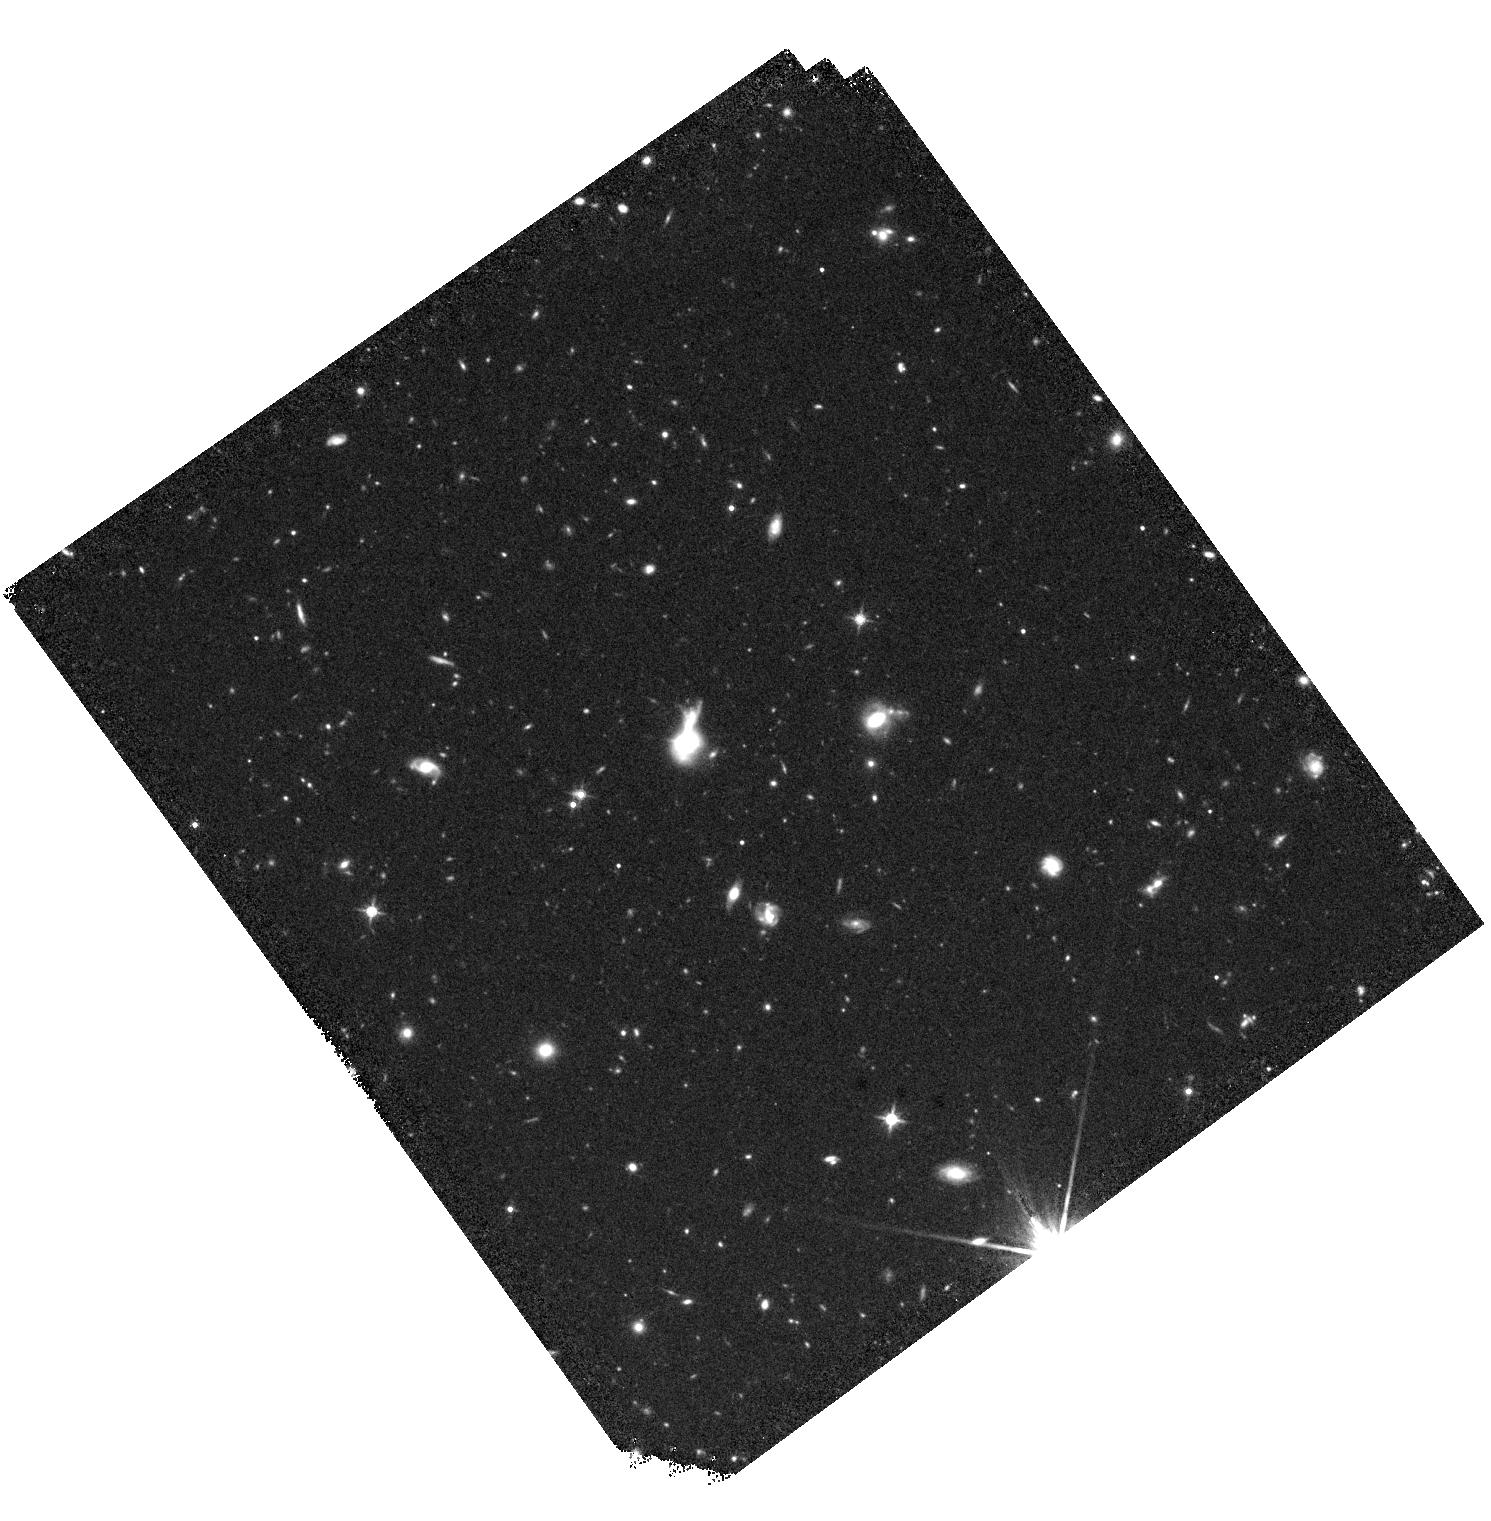
Target: VV2010C-J143000.2+184135. Instrument: WFC3/IR. Filter: F140W. Exposure: 25 min. Observation ID: hst_17718_81_wfc3_ir_f140w_ifg881

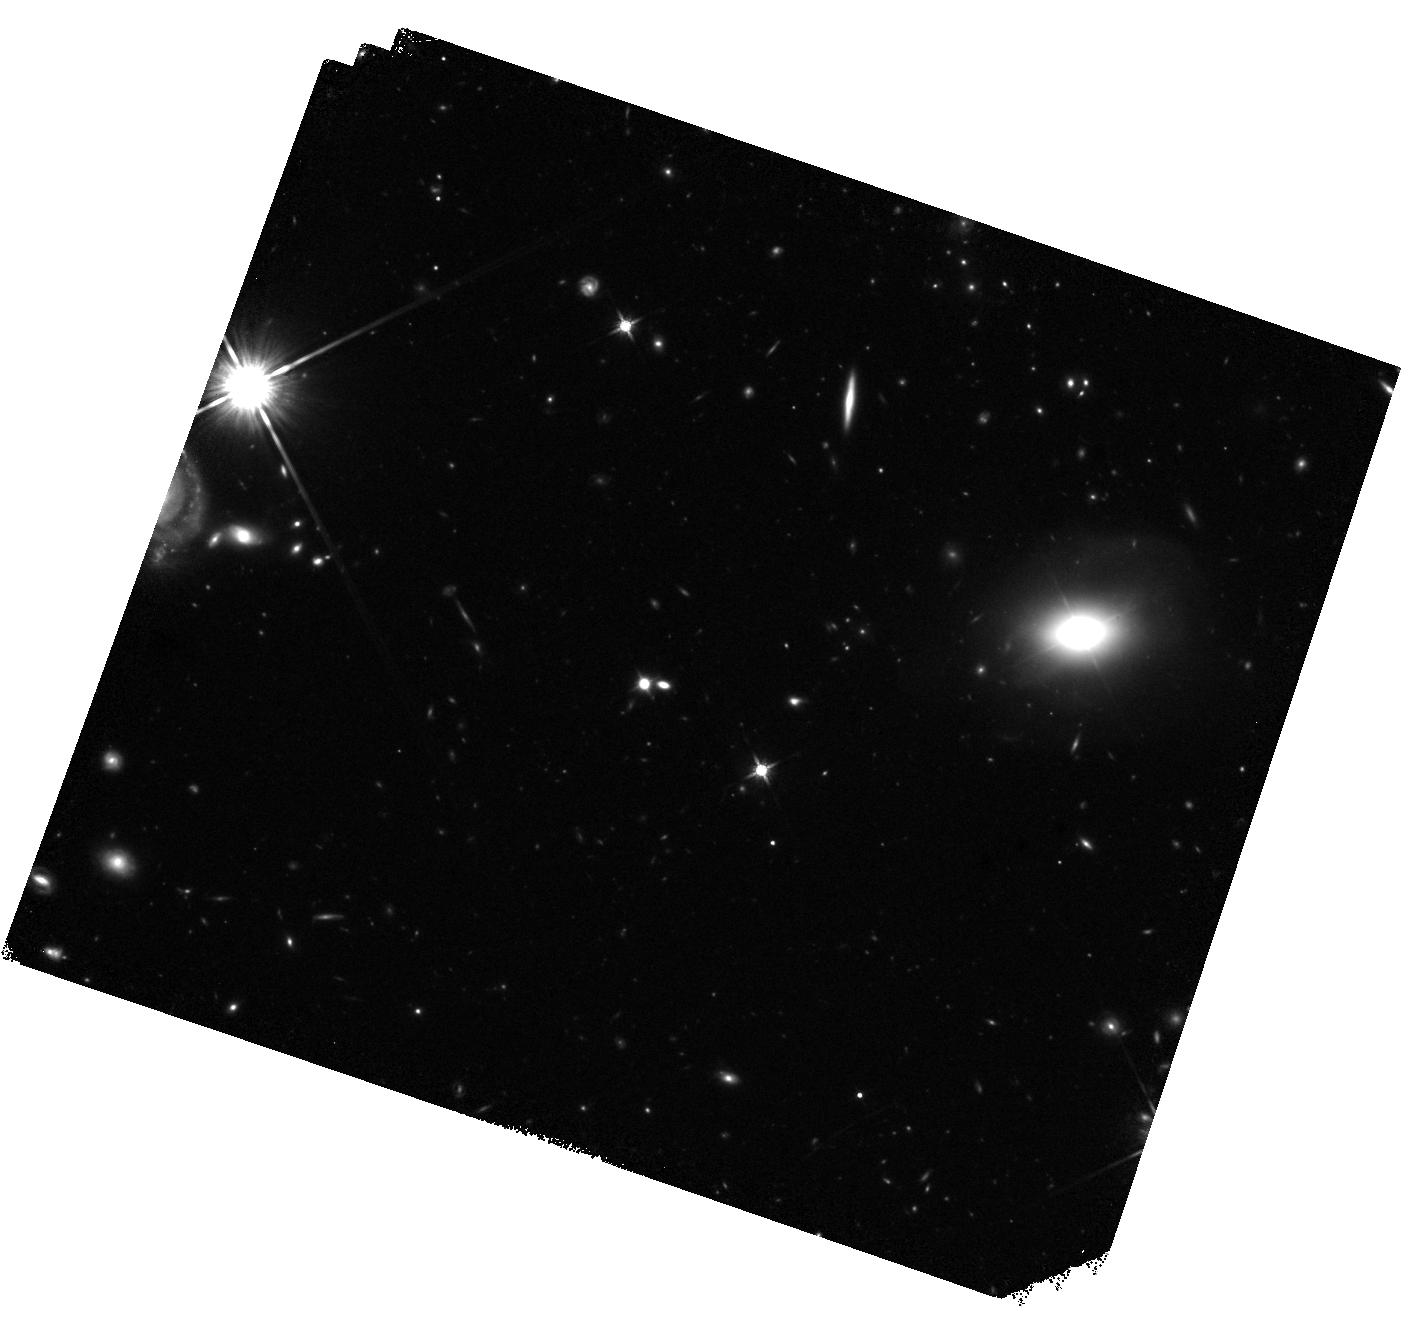
Target: RX-J1105.6+0202. Instrument: WFC3/IR. Filter: F140W. Exposure: 25 min. Observation ID: hst_17718_59_wfc3_ir_f140w_ifg859

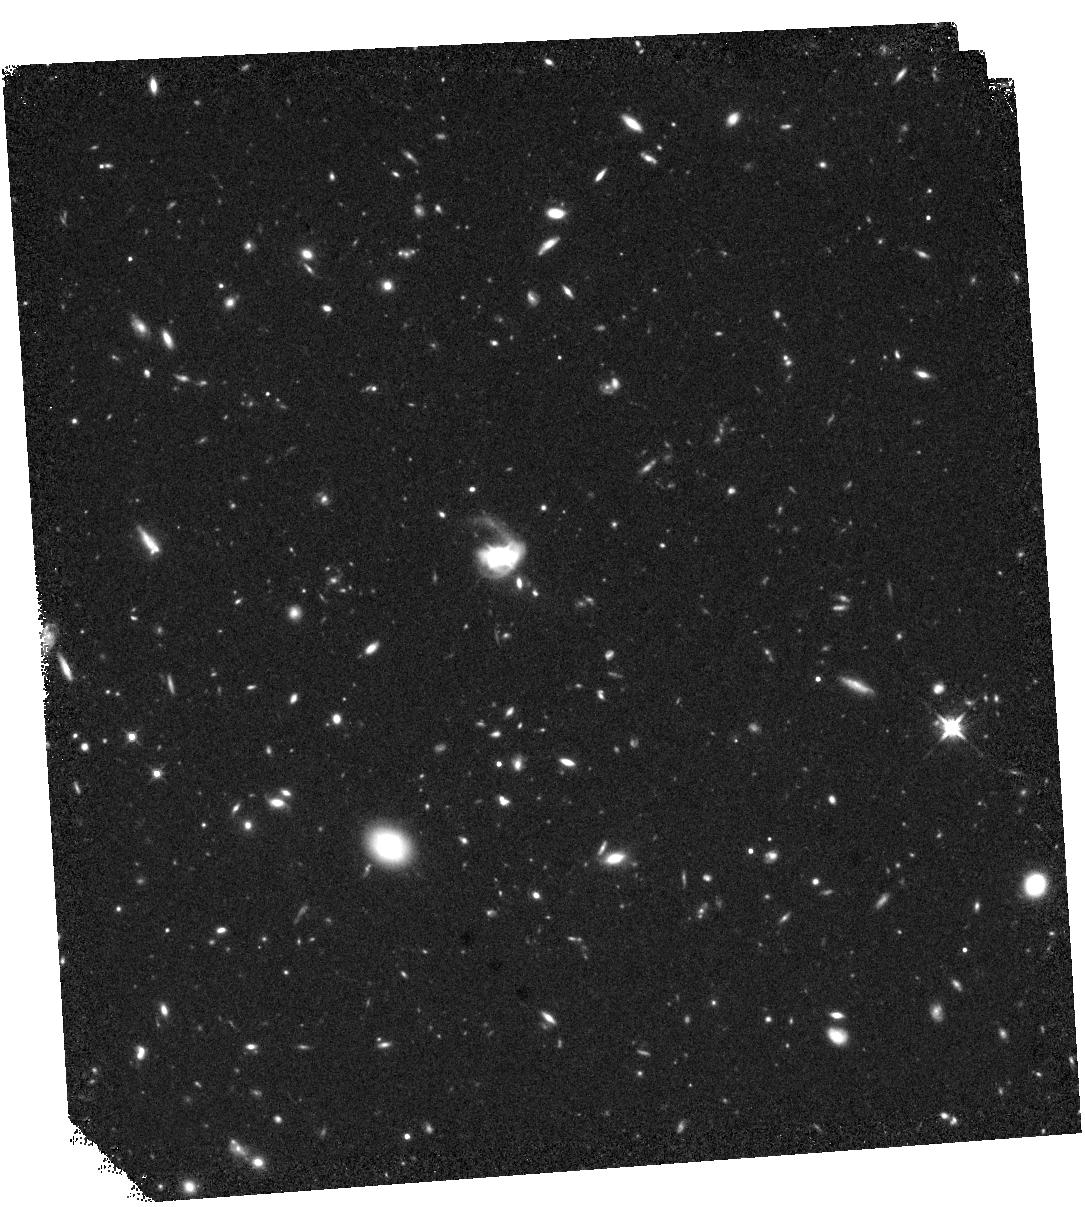
Target: 2MASS-J12090272+2351569. Instrument: WFC3/IR. Filter: F140W. Exposure: 25 min. Observation ID: hst_17718_0d_wfc3_ir_f140w_ifg80d

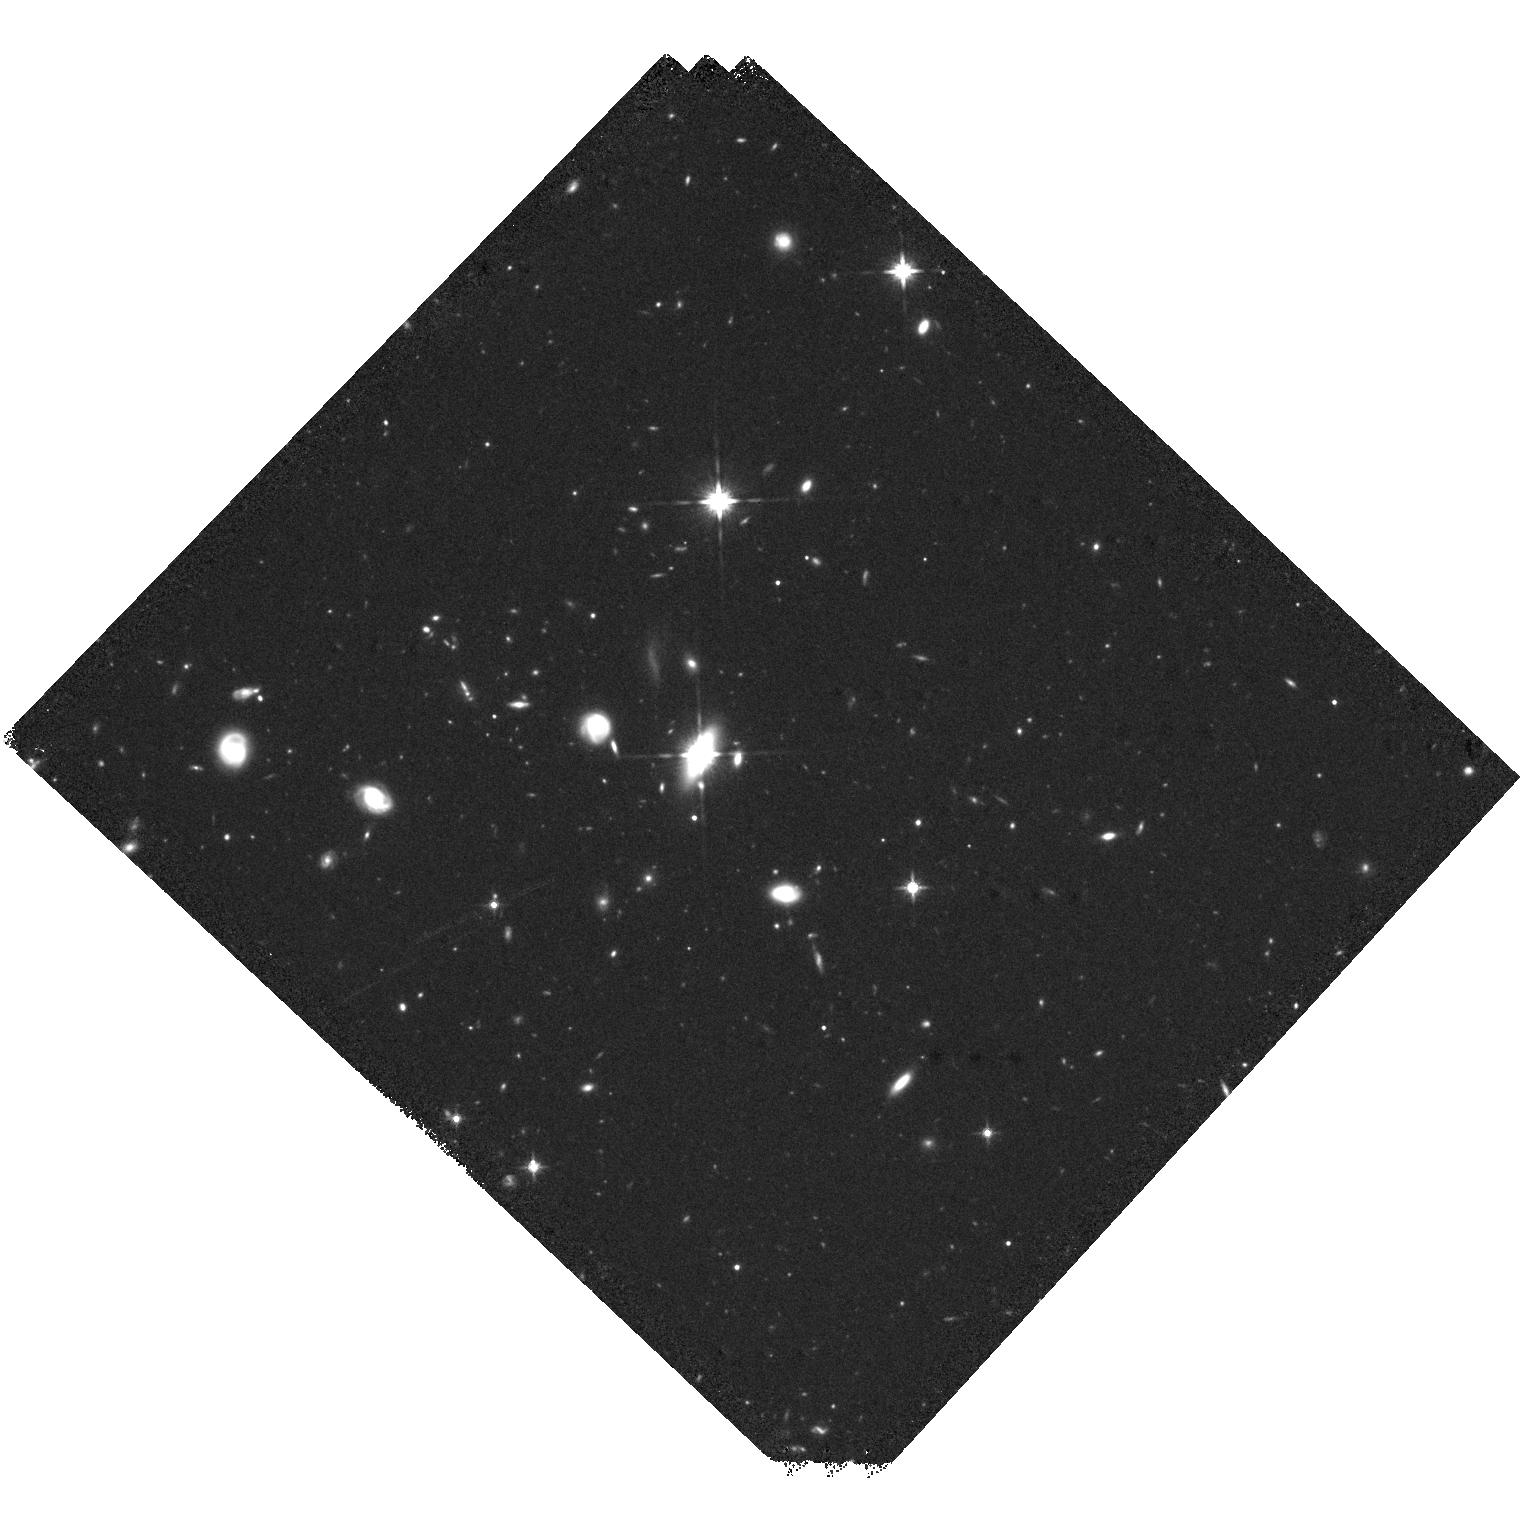
Target: 2MASSI-J0918486+211717. Instrument: WFC3/IR. Filter: F140W. Exposure: 25 min. Observation ID: hst_17718_93_wfc3_ir_f140w_ifg893

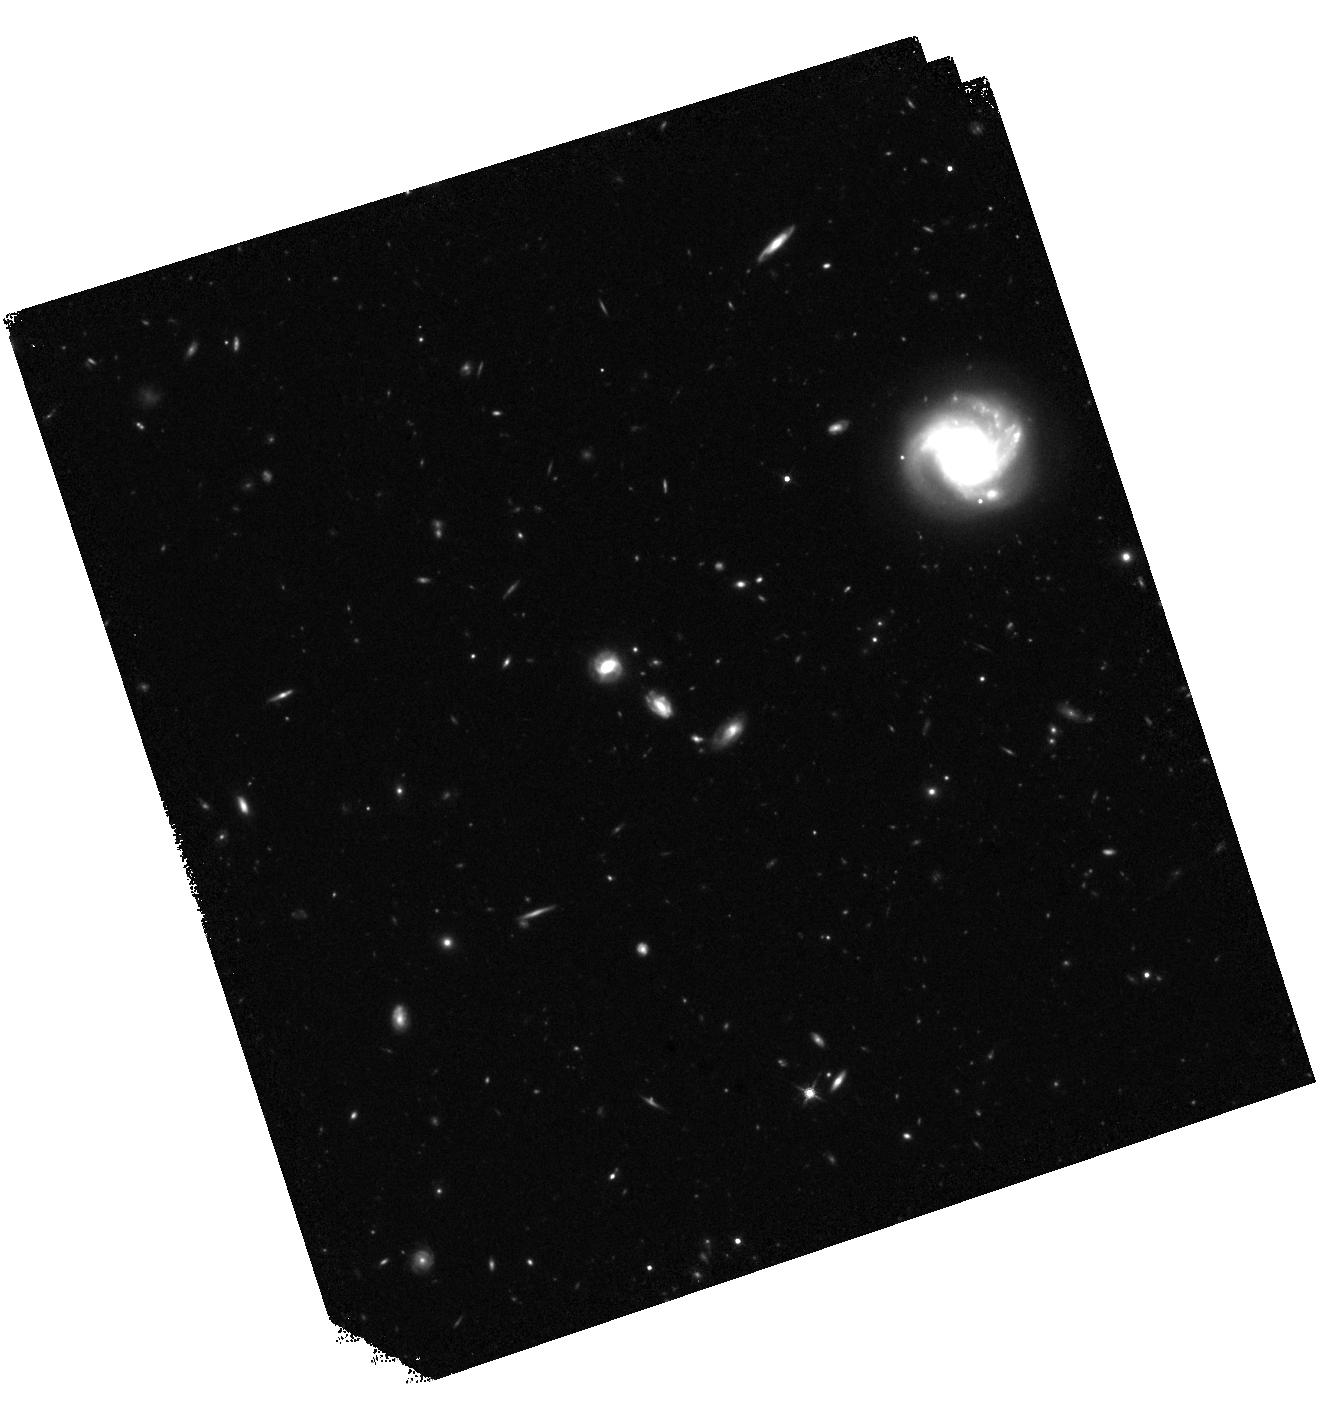
Target: SDSS-J123646.10+231004.3. Instrument: WFC3/IR. Filter: F140W. Exposure: 25 min. Observation ID: hst_17718_34_wfc3_ir_f140w_ifg834

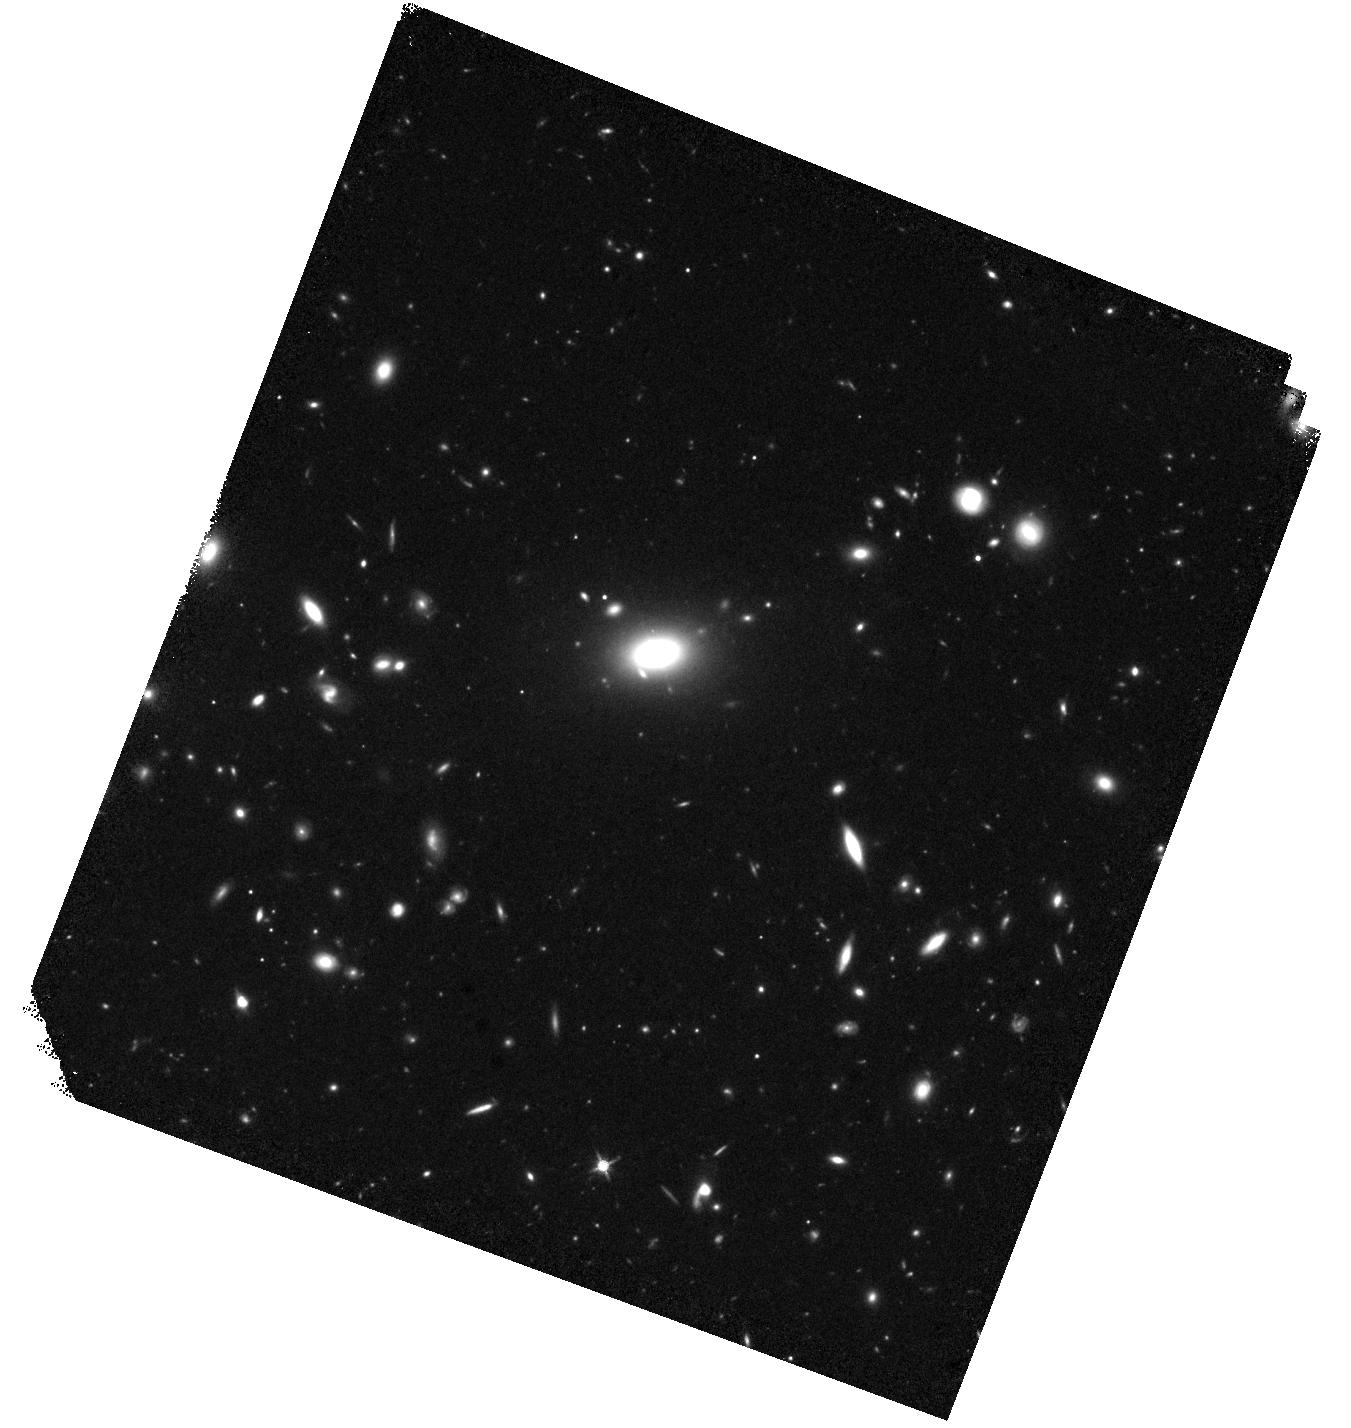
Target: 2MASX-J11175240+2136192. Instrument: WFC3/IR. Filter: F140W. Exposure: 25 min. Observation ID: hst_17718_35_wfc3_ir_f140w_ifg835

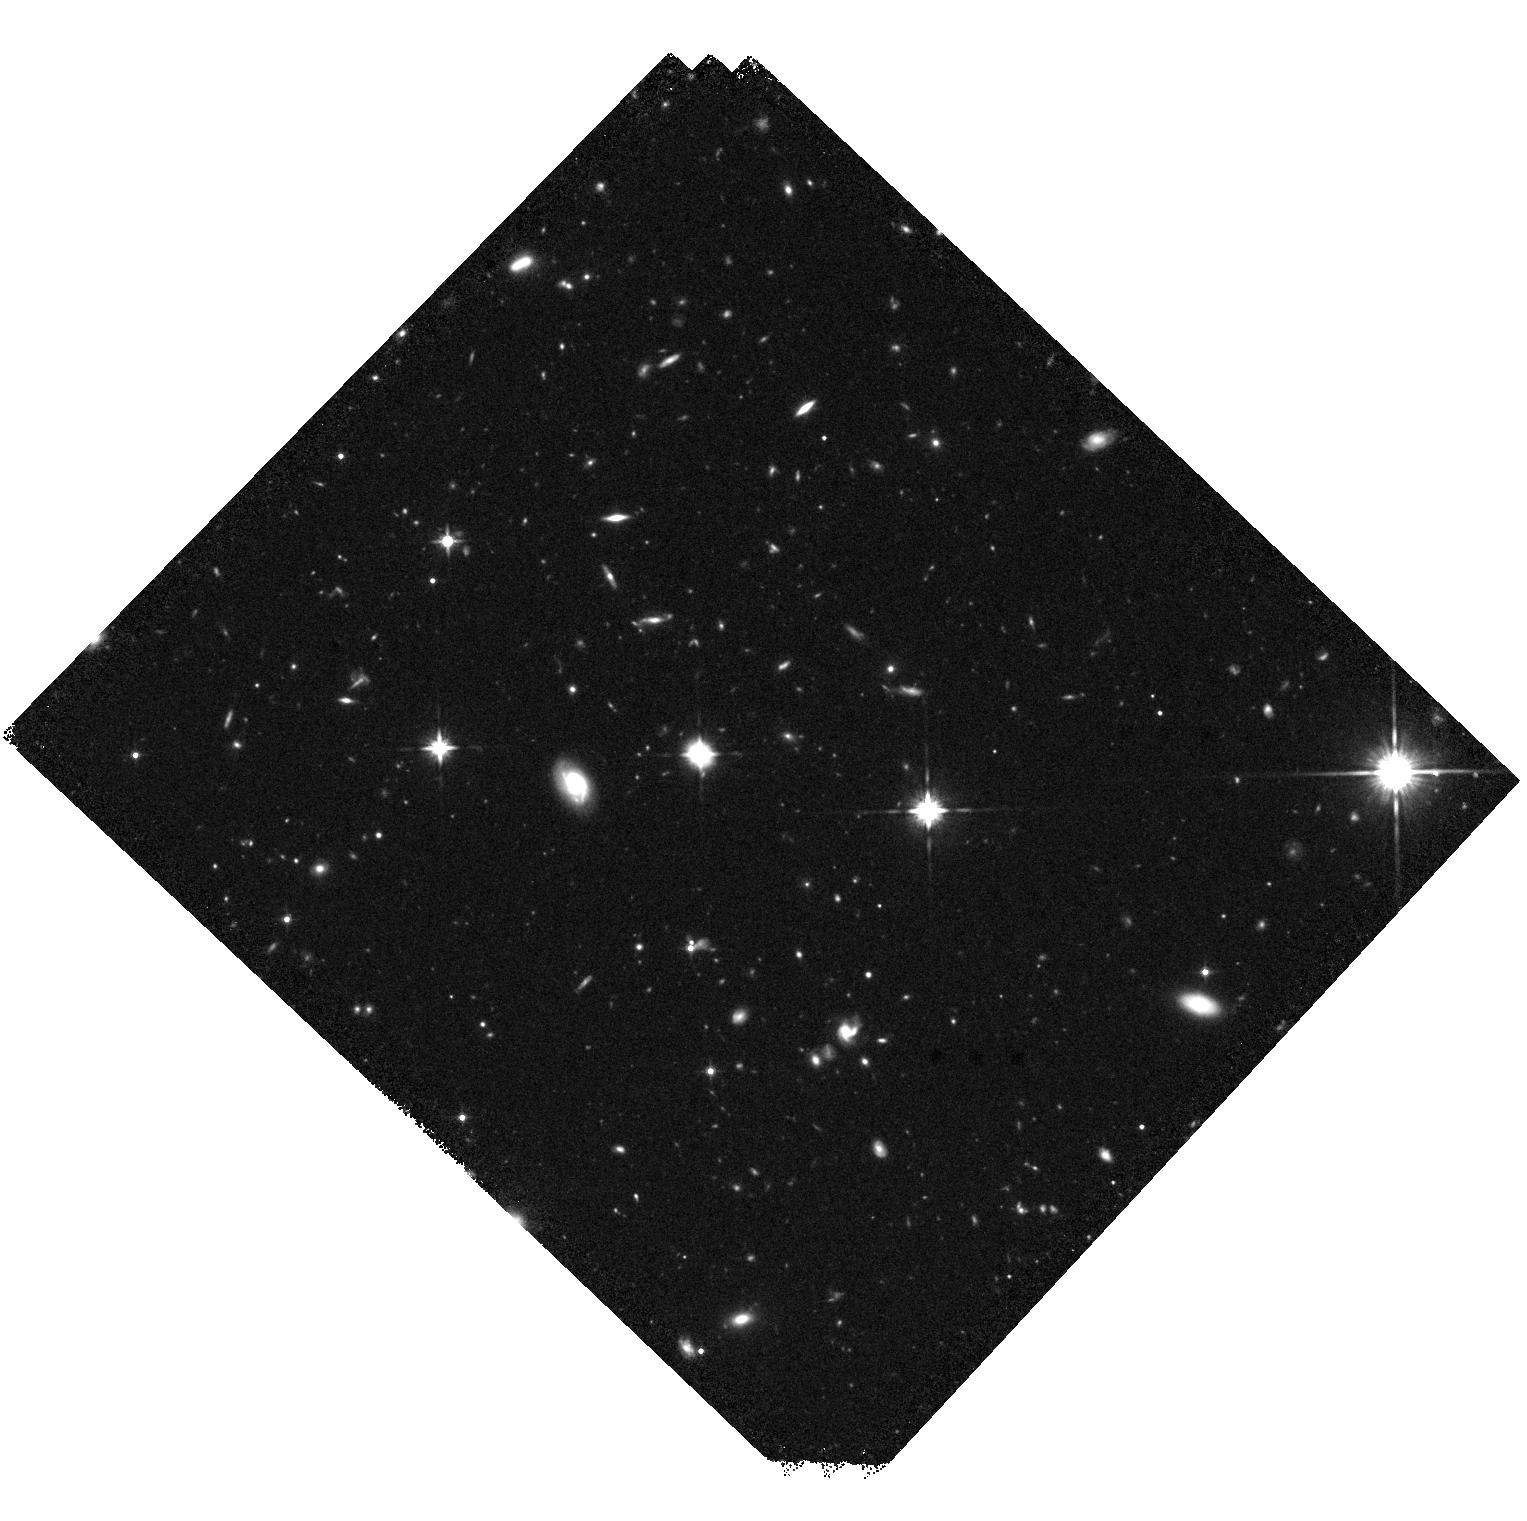
Target: 2MASS-J13350263+0943248. Instrument: WFC3/IR. Filter: F140W. Exposure: 25 min. Observation ID: hst_17718_99_wfc3_ir_f140w_ifg899

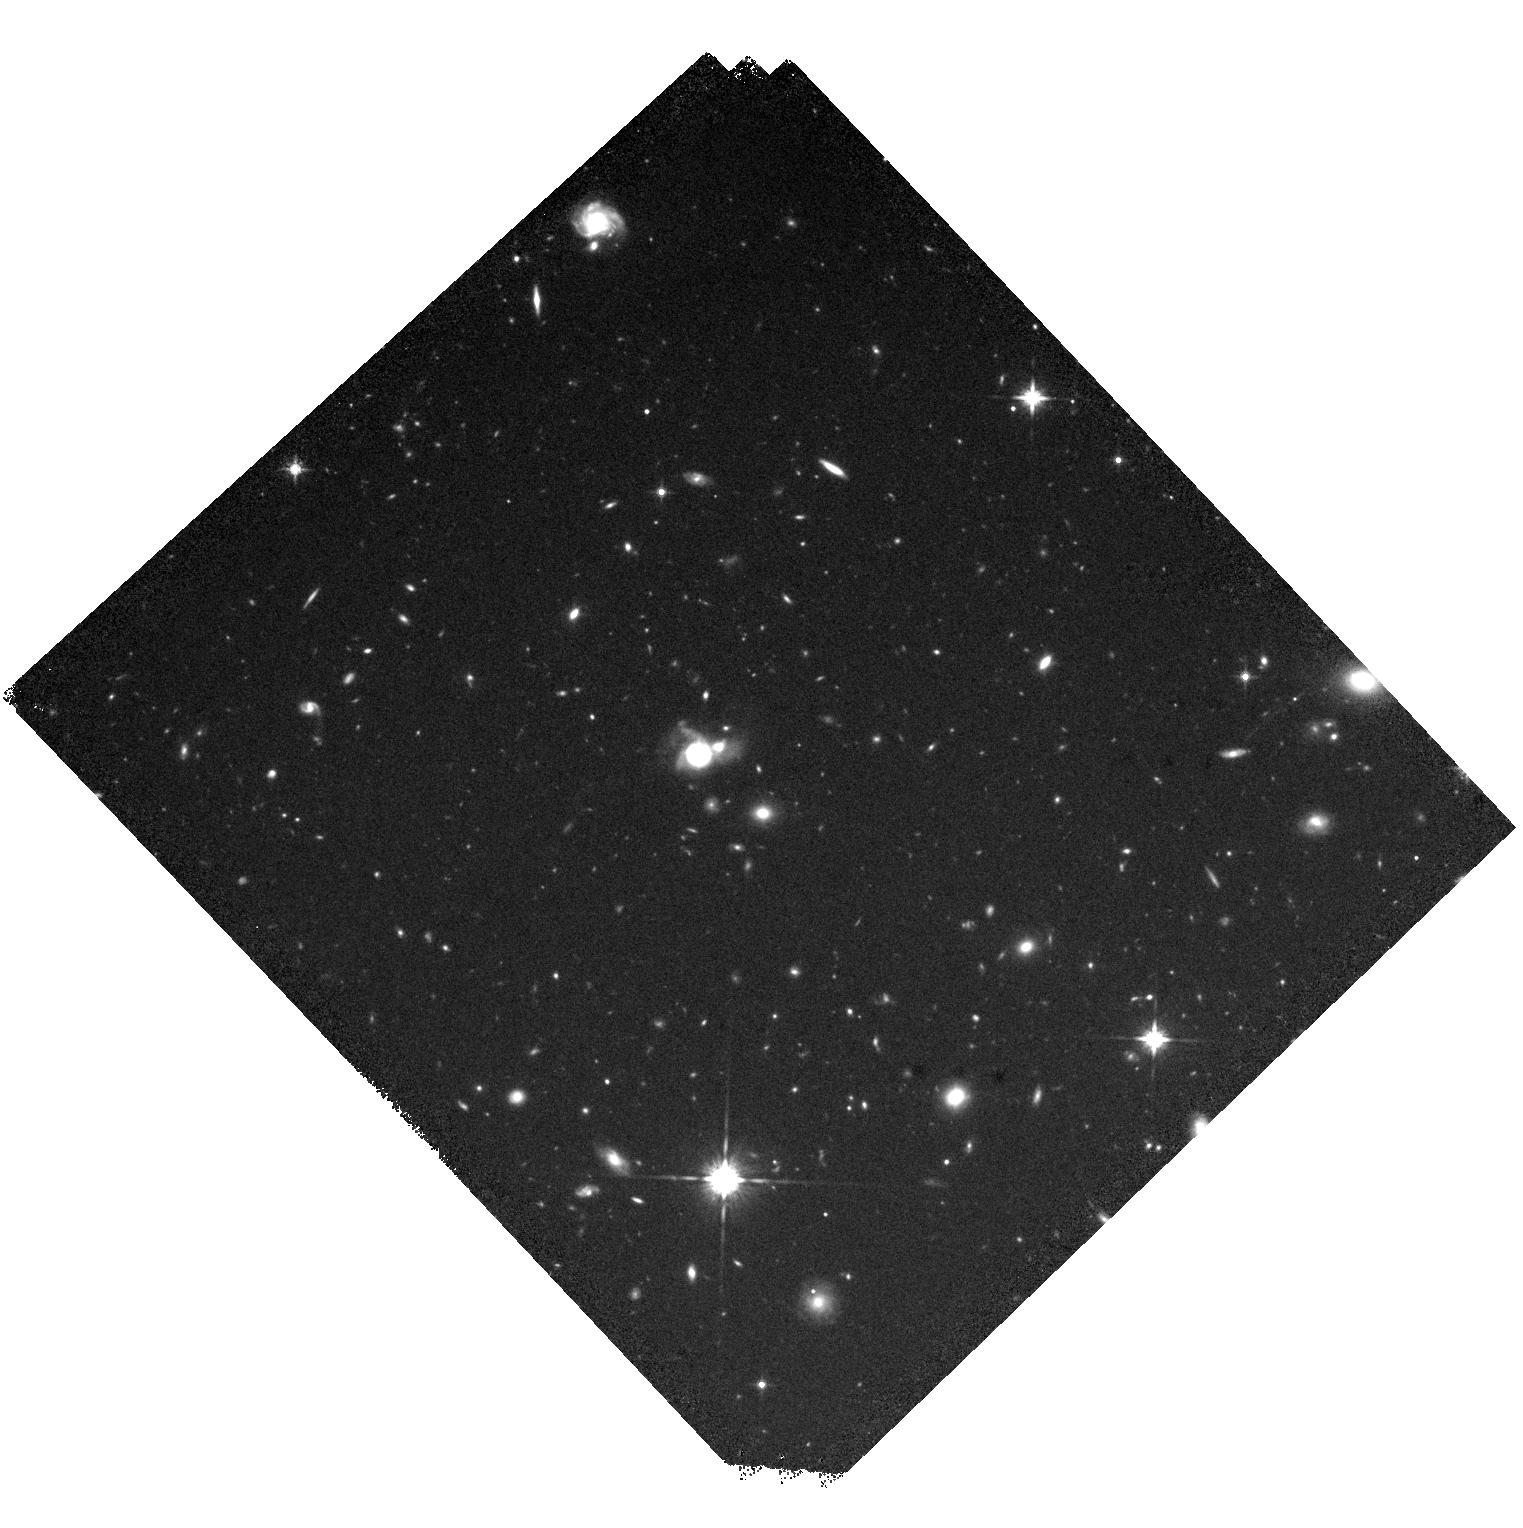
Target: 2MASS-J10184664+2623588. Instrument: WFC3/IR. Filter: F140W. Exposure: 25 min. Observation ID: hst_17718_29_wfc3_ir_f140w_ifg829

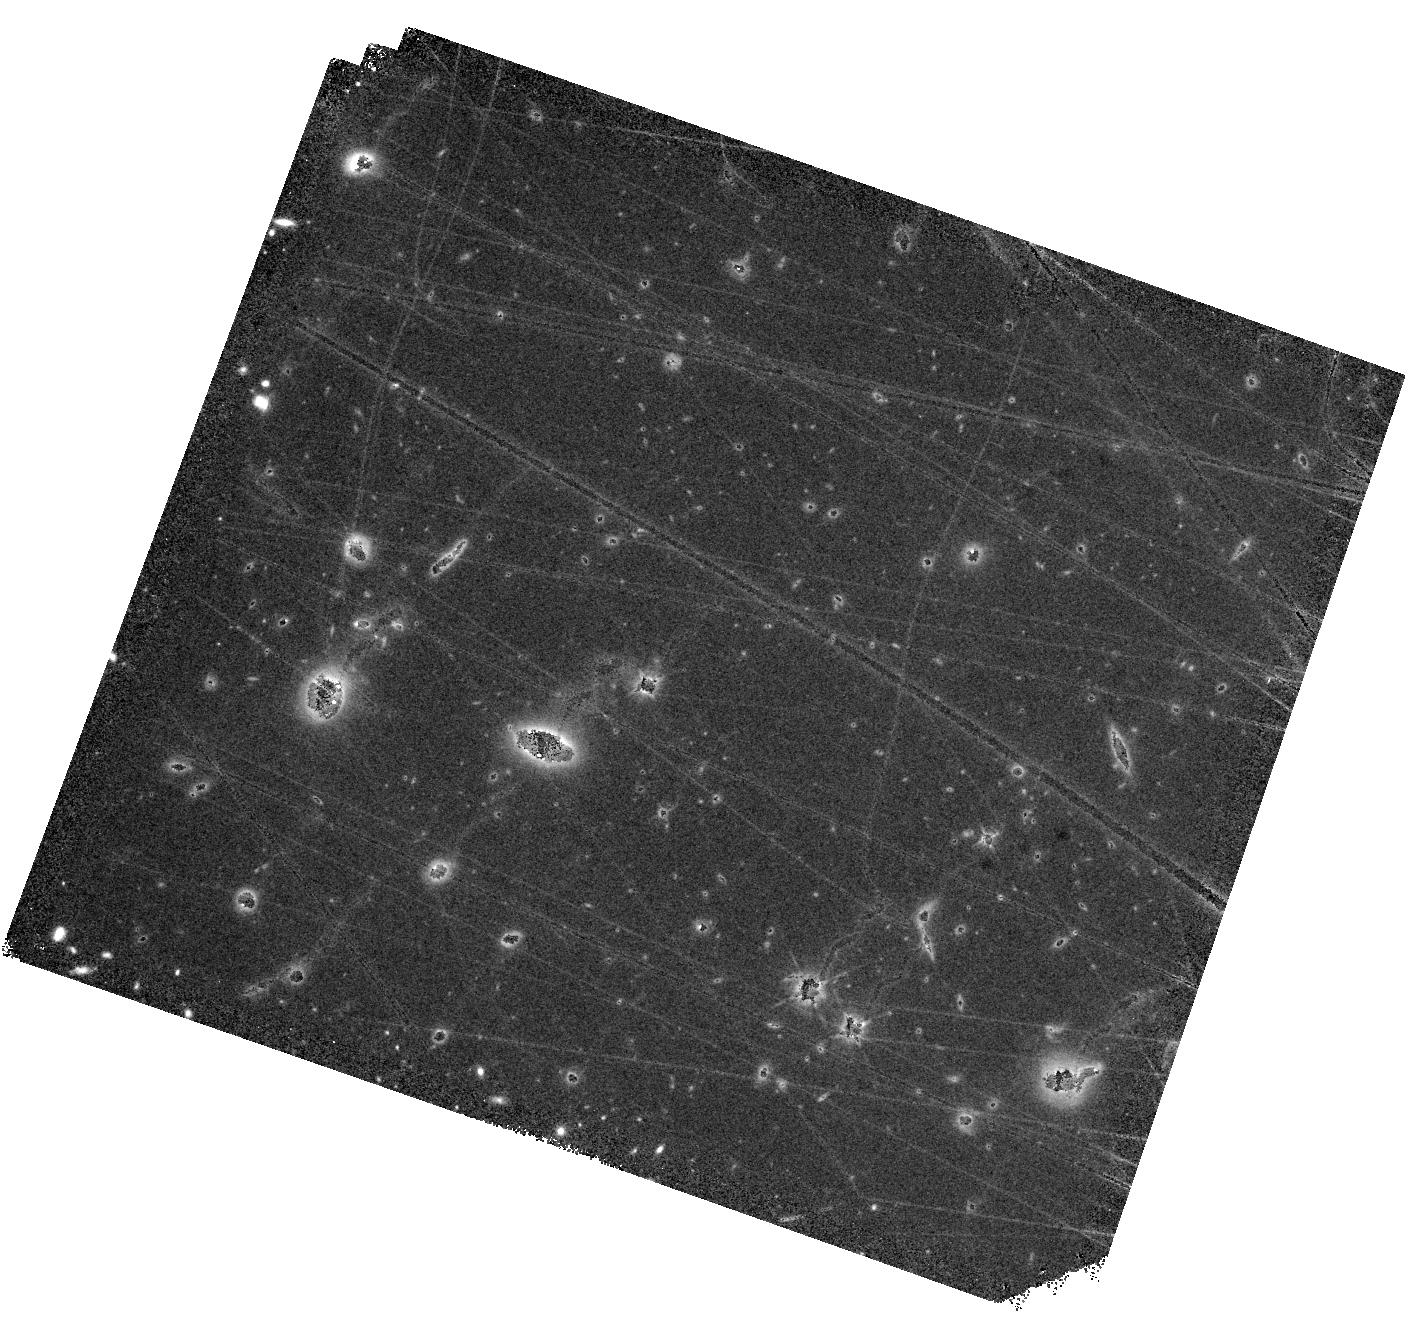
Target: 2E-1251.0-0031. Instrument: WFC3/IR. Filter: F140W. Exposure: 25 min. Observation ID: hst_17718_94_wfc3_ir_f140w_ifg894

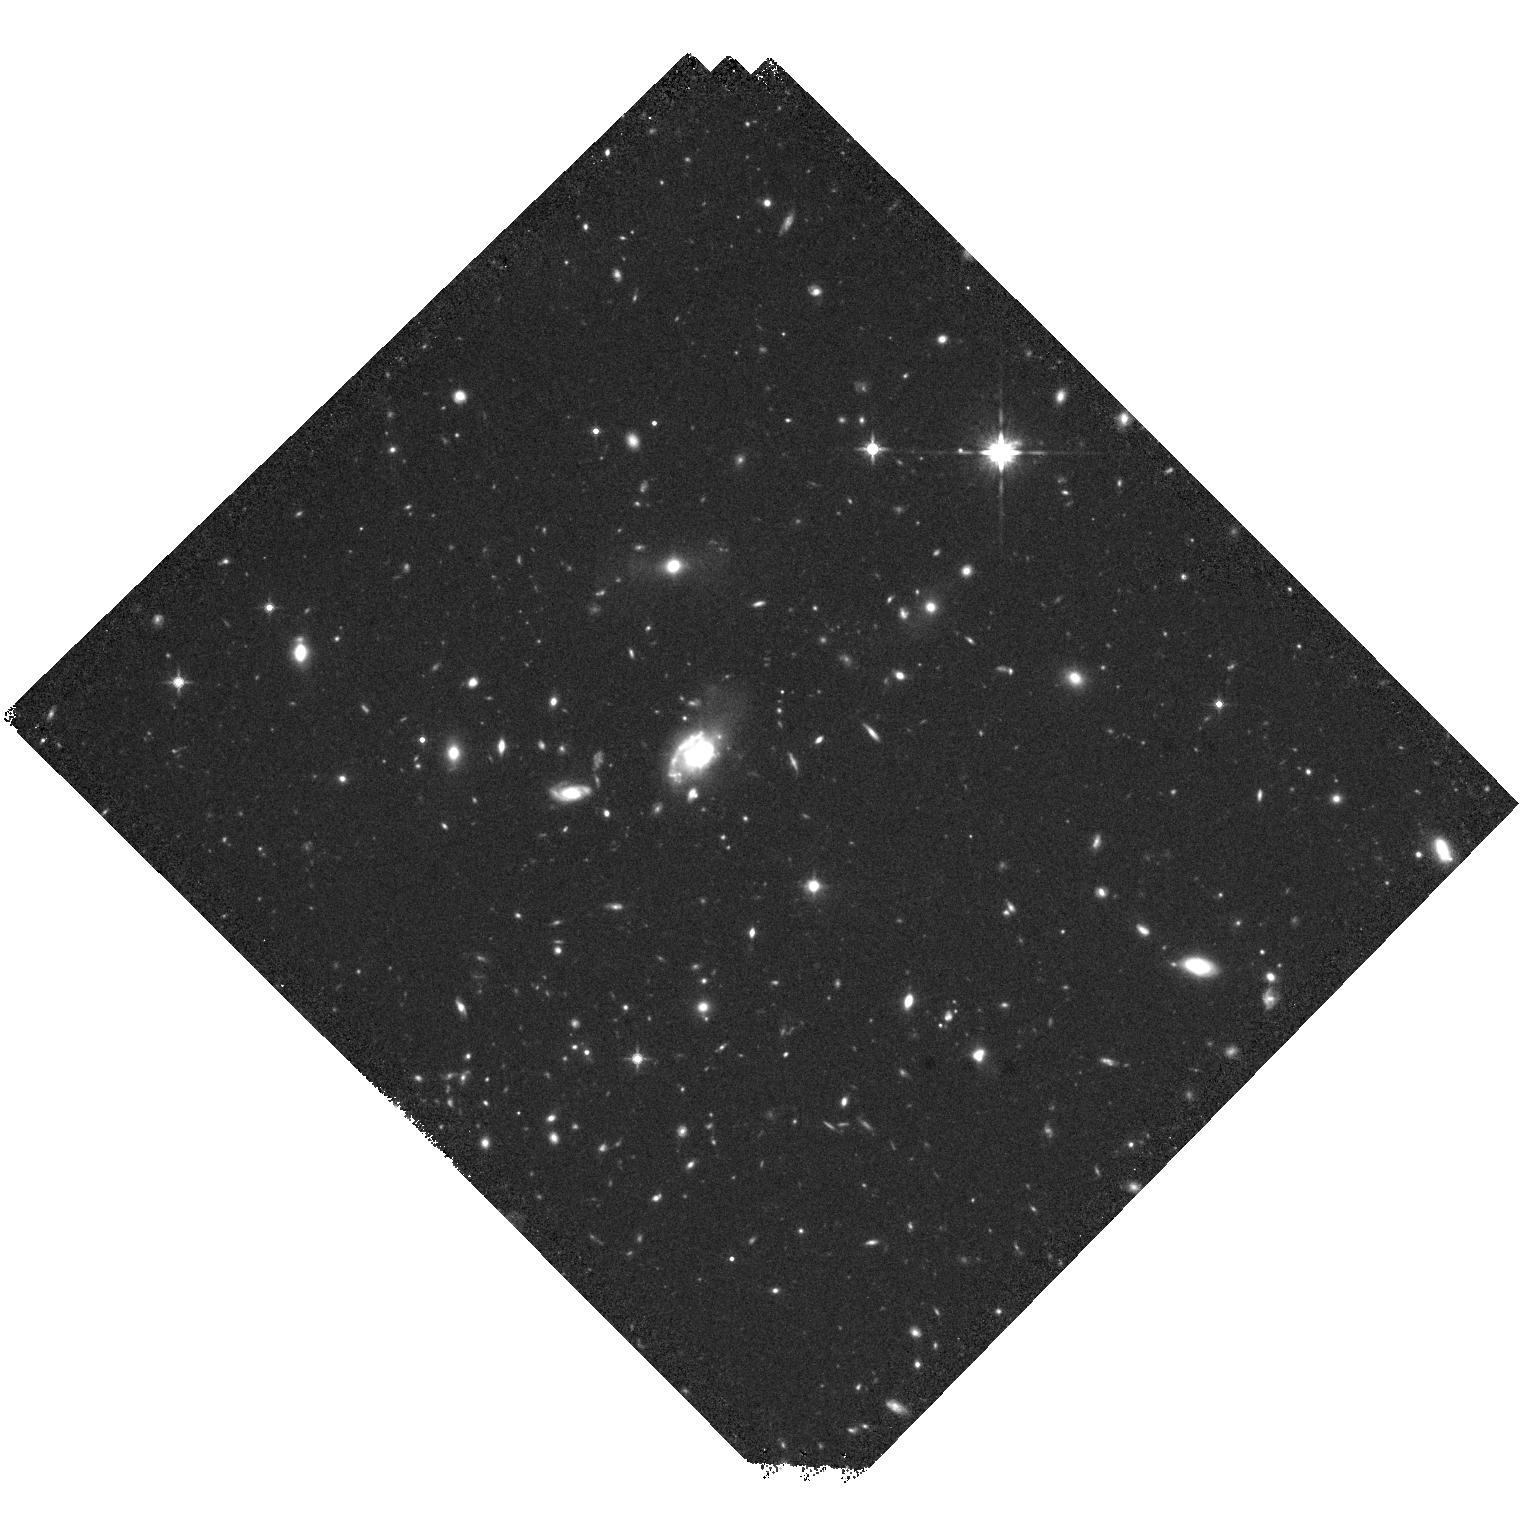
Target: 6DFGS-GJ025105.3-070230. Instrument: WFC3/IR. Filter: F140W. Exposure: 25 min. Observation ID: hst_17718_42_wfc3_ir_f140w_ifg842

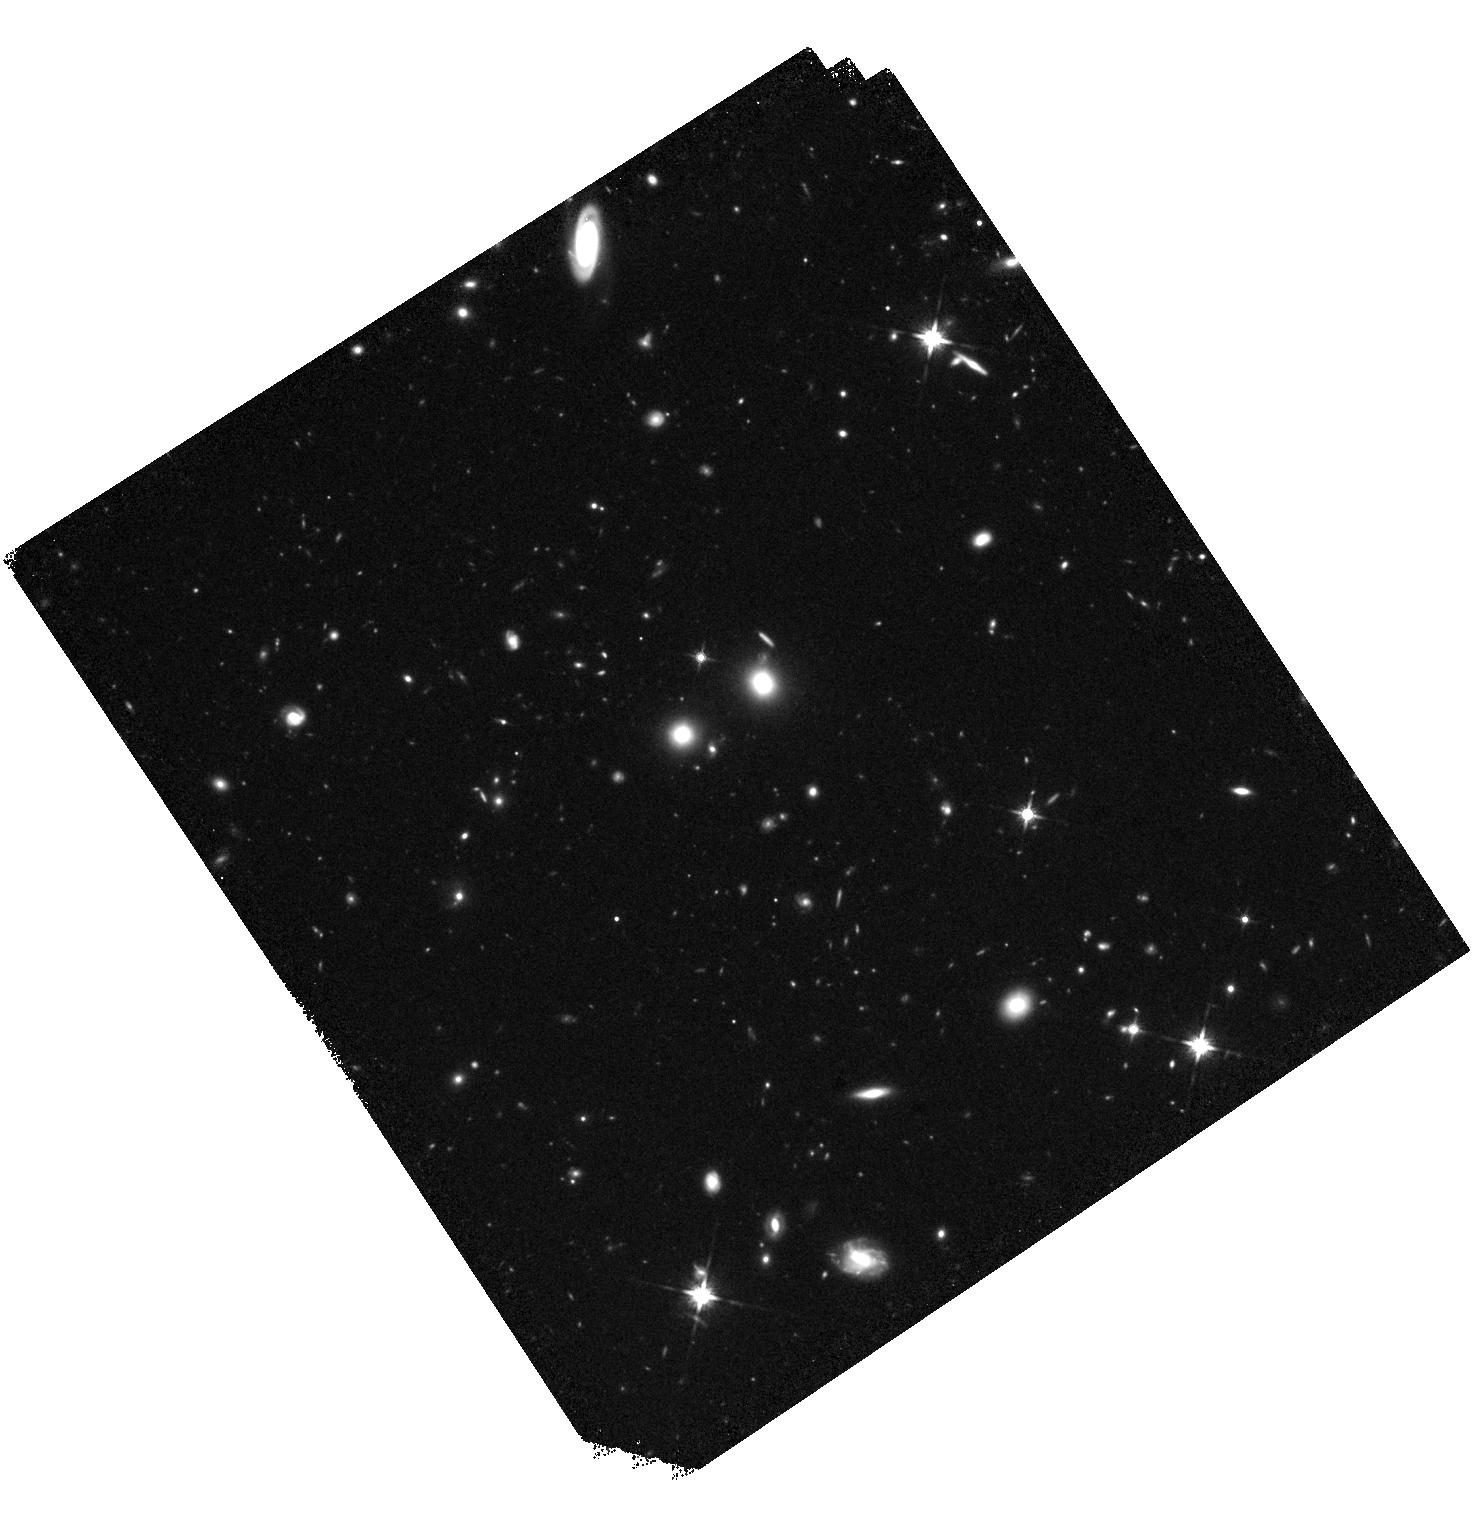
Target: PMN-J0116+0604. Instrument: WFC3/IR. Filter: F140W. Exposure: 25 min. Observation ID: hst_17718_01_wfc3_ir_f140w_ifg801

Uncovering the host galaxy and BH mass of a large sample of radio-loud narrow-line Seyfert 1 galaxies (PI: DAmmando, Filippo)

Several studies indicate that powerful jets in AGN are only produced by the most massive black holes, M_BH = 10^8 - 10^10 solar masses, found in elliptical galaxies. This idea has been challenged by the discovery of gamma-ray emission from a few radio-loud narrow line Seyfert 1 galaxies (RL NLSy1). Estimates based on the width of their broad lines indicate M_BH = 10^6 - 10^7 solar masses, suggesting that RL NLSy1 might be the manifestation of a new mechanism to produce relativistic jets. However, these values of the M_BH might be largely underestimated due to projection and/or radiation pressure effects. A different approach to estimate M_BH in RL NLSy1 must be adopted, based on the close connection of M_BH with the infrared bulge luminosity. We propose to obtain deep and high angular resolution HST observations of a sizeable sample of 104 RL NLSy1 with a redshift z < 0.5 with WFC3 with the broad F140W filter. This will enable us to derive the brightness profiles of their host in order to determine the morphology of the host galaxy (separating bulge and/or disk contributions) and to measure M_BH from their luminosity. It is crucial to determine the properties of the host galaxy and the BH mass of a large sample of RL NLSy1 for achieving a better understanding of the necessary conditions and mechanisms to produce relativistic jets, and the connection between host galaxy and relativistic jets. The proposed observations will significantly increase the number of RL NLSy1 for which the host mass and morphology has been determined. This will definitely unveil the impact of the host galaxy properties on the production of relativistic jets.